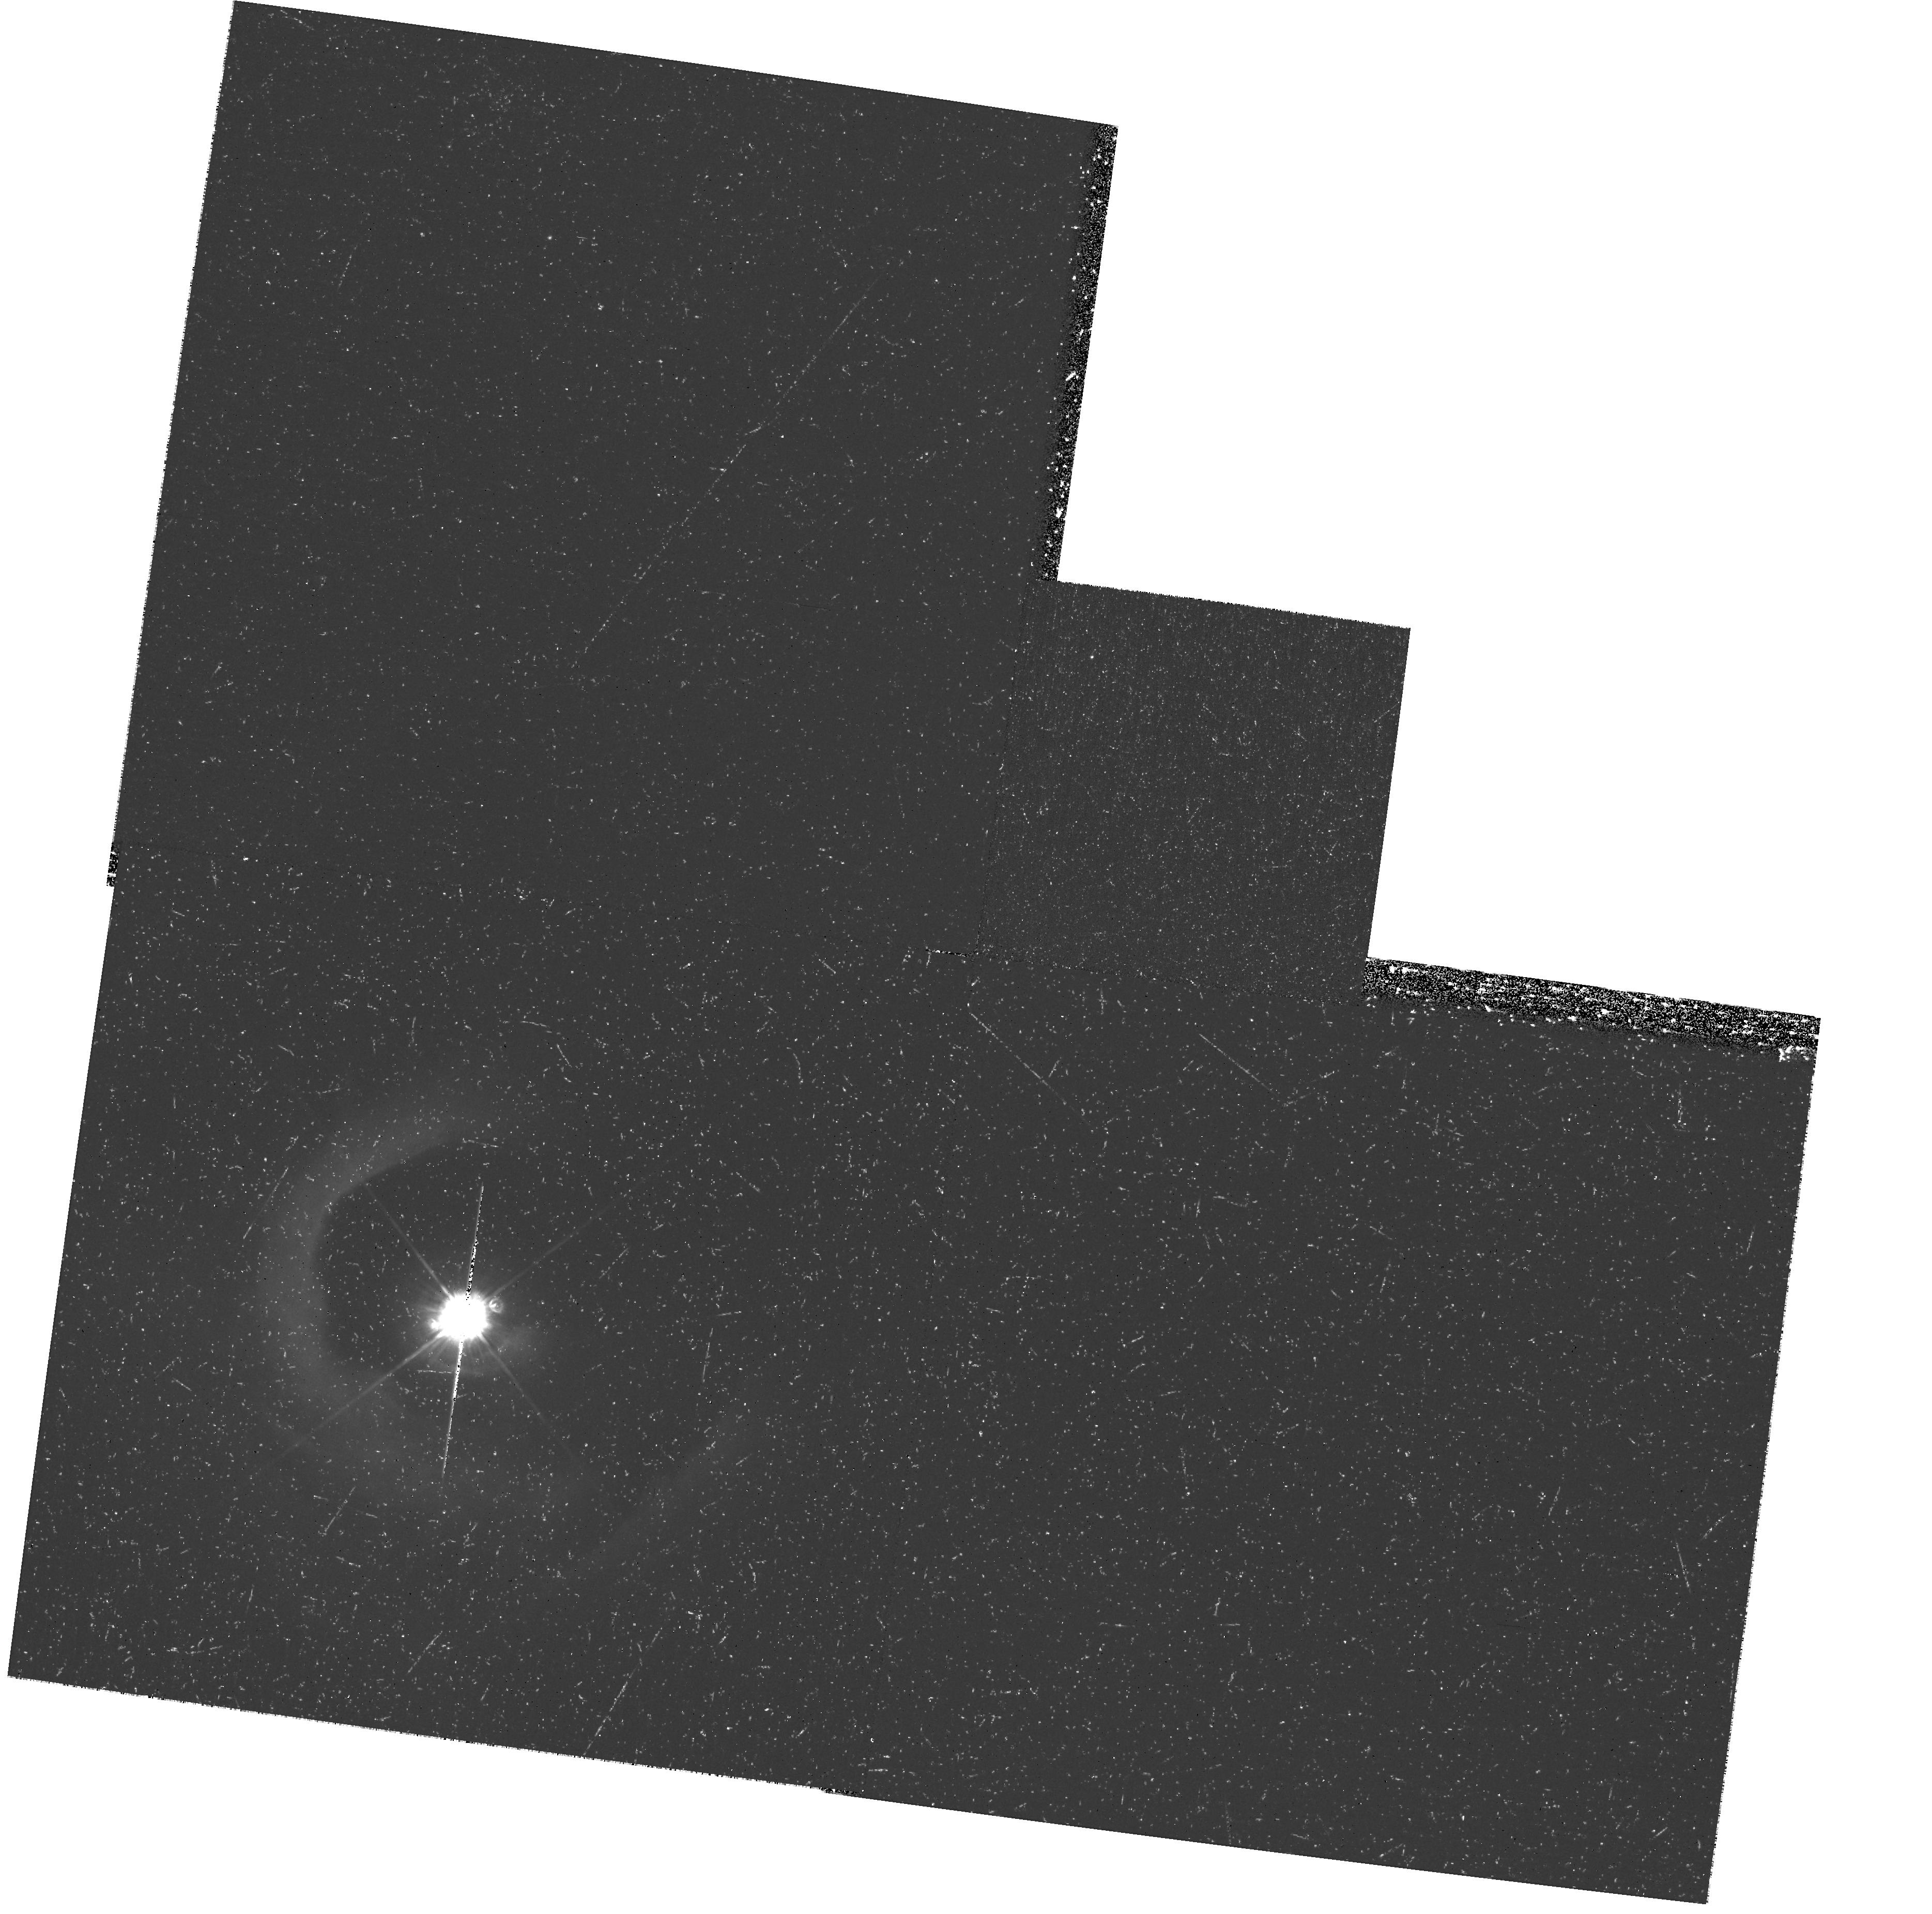
Target: V-V1331-CYG
Instrument: WFPC2/PC
Filter: F450W
Exposure: 1.3 h
Observation ID: hst_11976_01_wfpc2_pc_f450w_ubad01

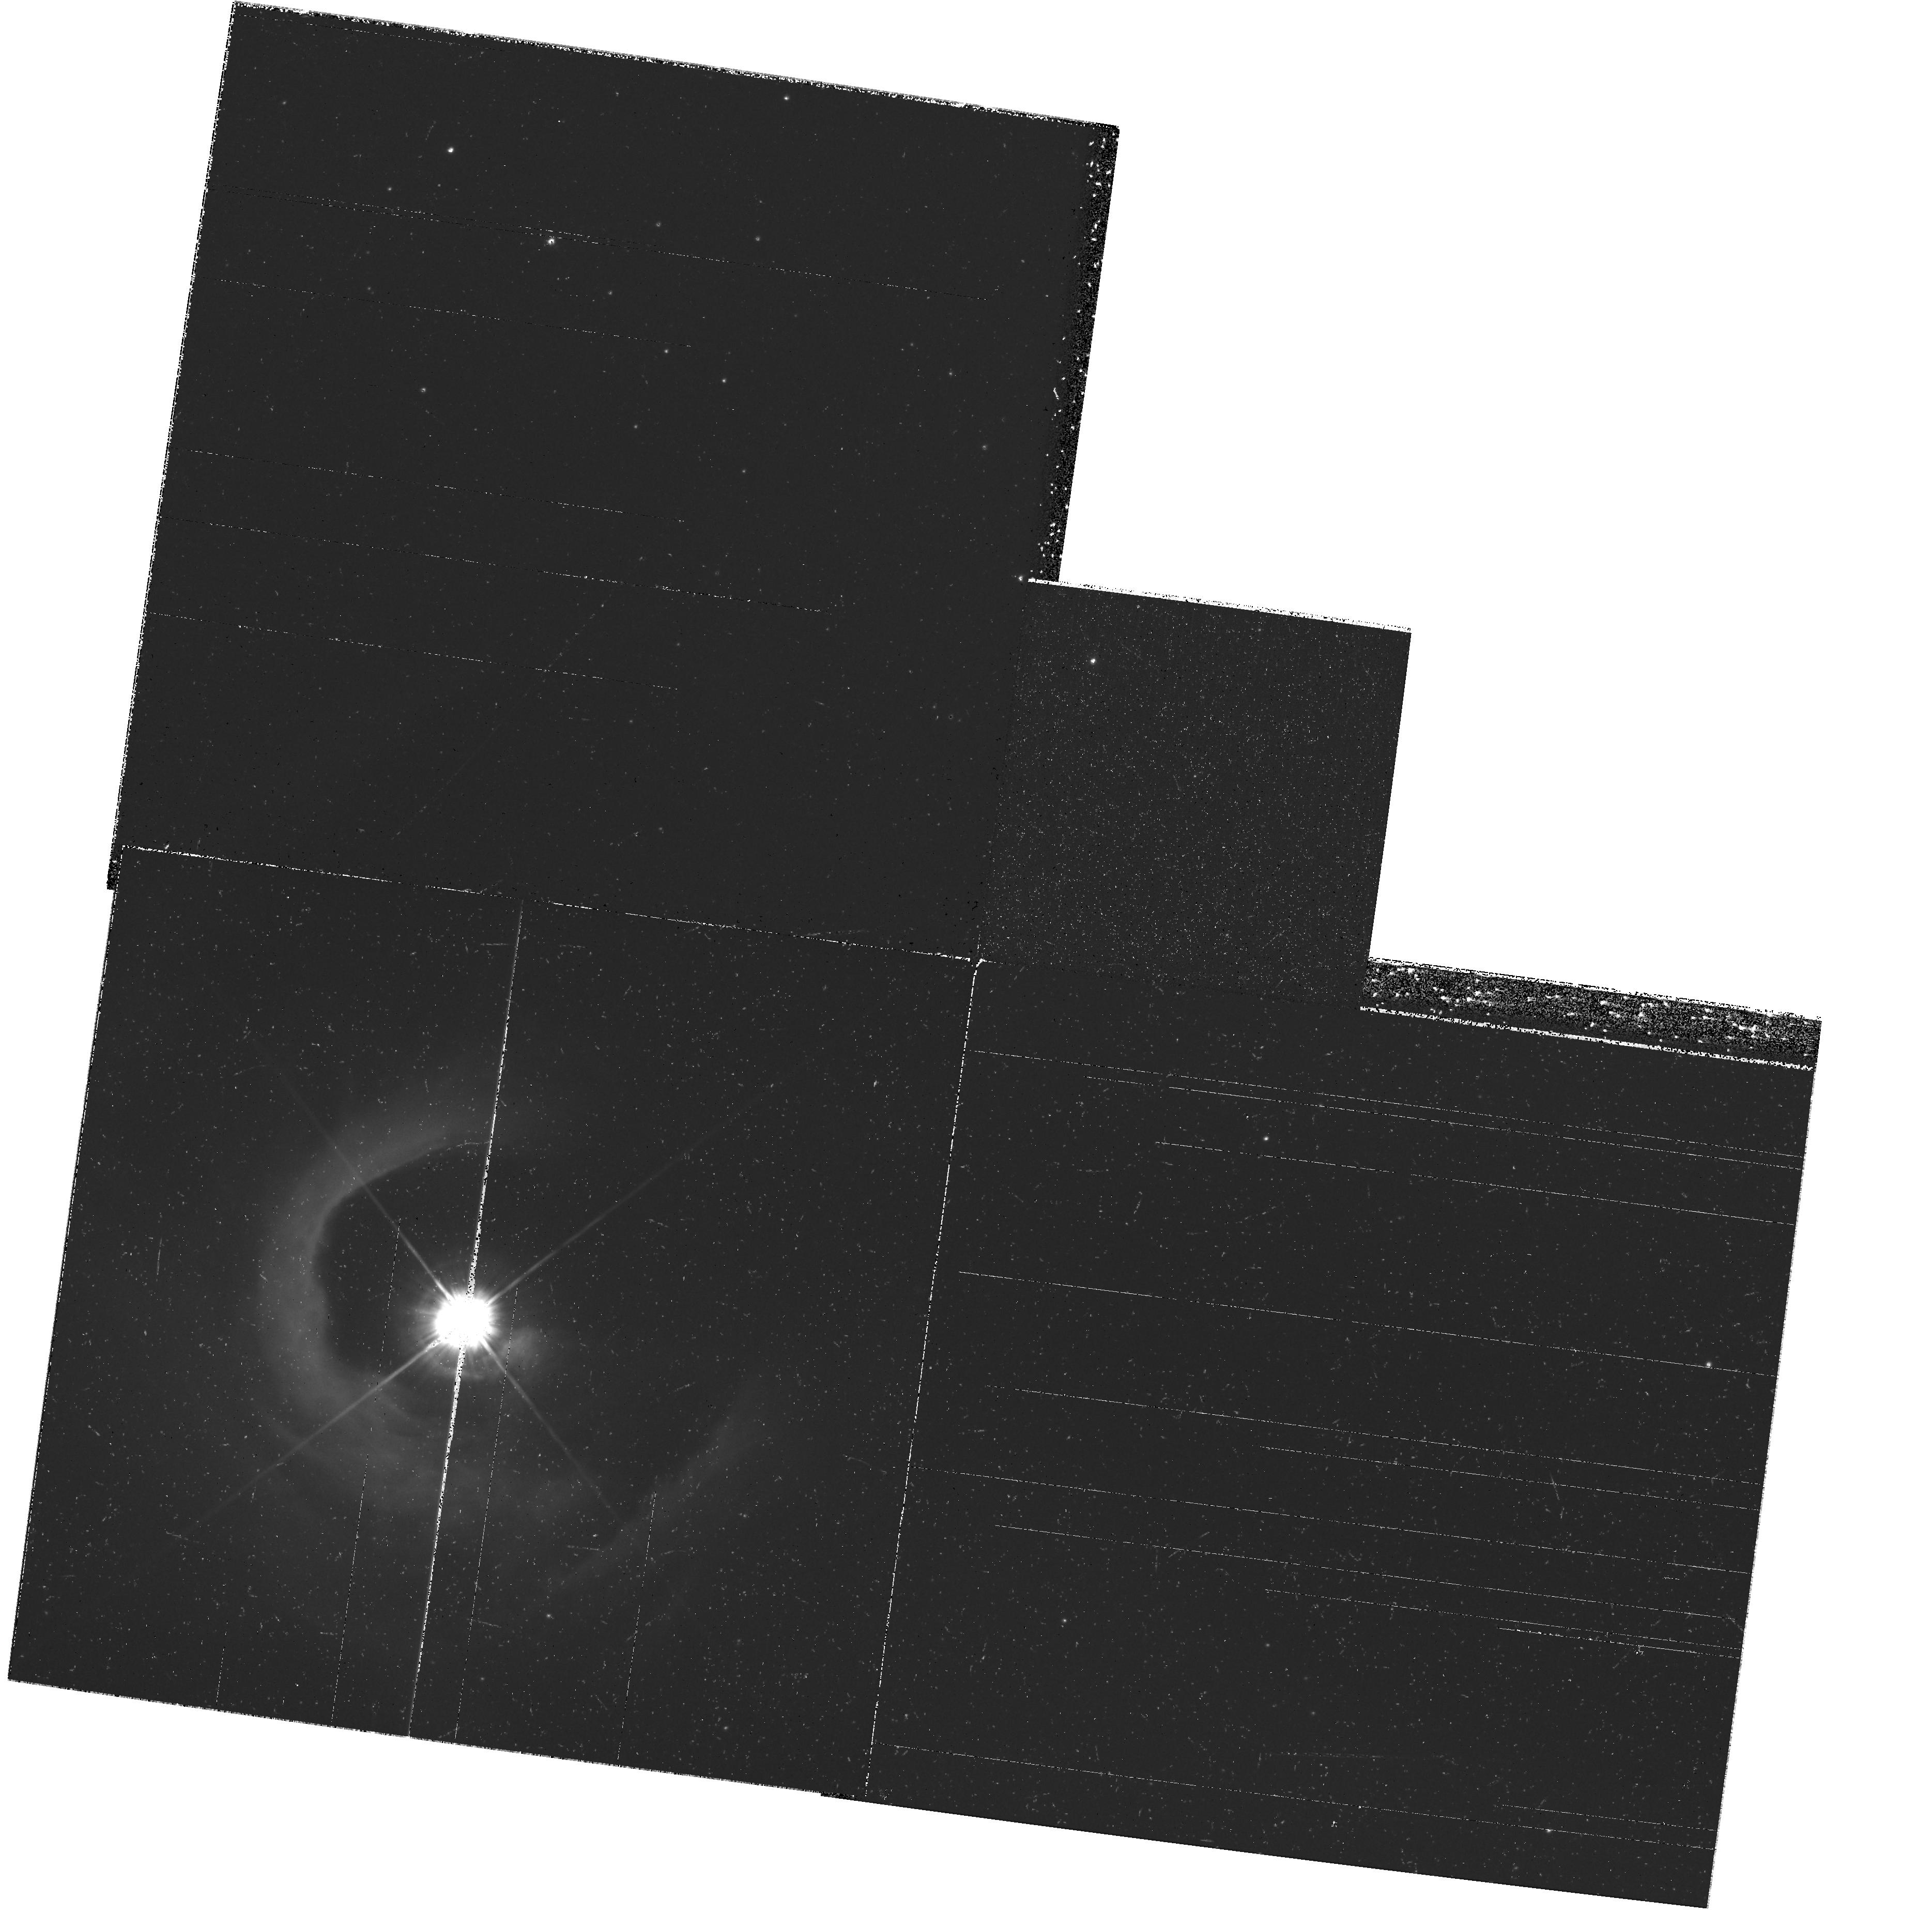
Target: V-V1331-CYG
Instrument: WFPC2/PC
Filter: F606W
Exposure: 37 min
Observation ID: hst_11976_01_wfpc2_pc_f606w_ubad01

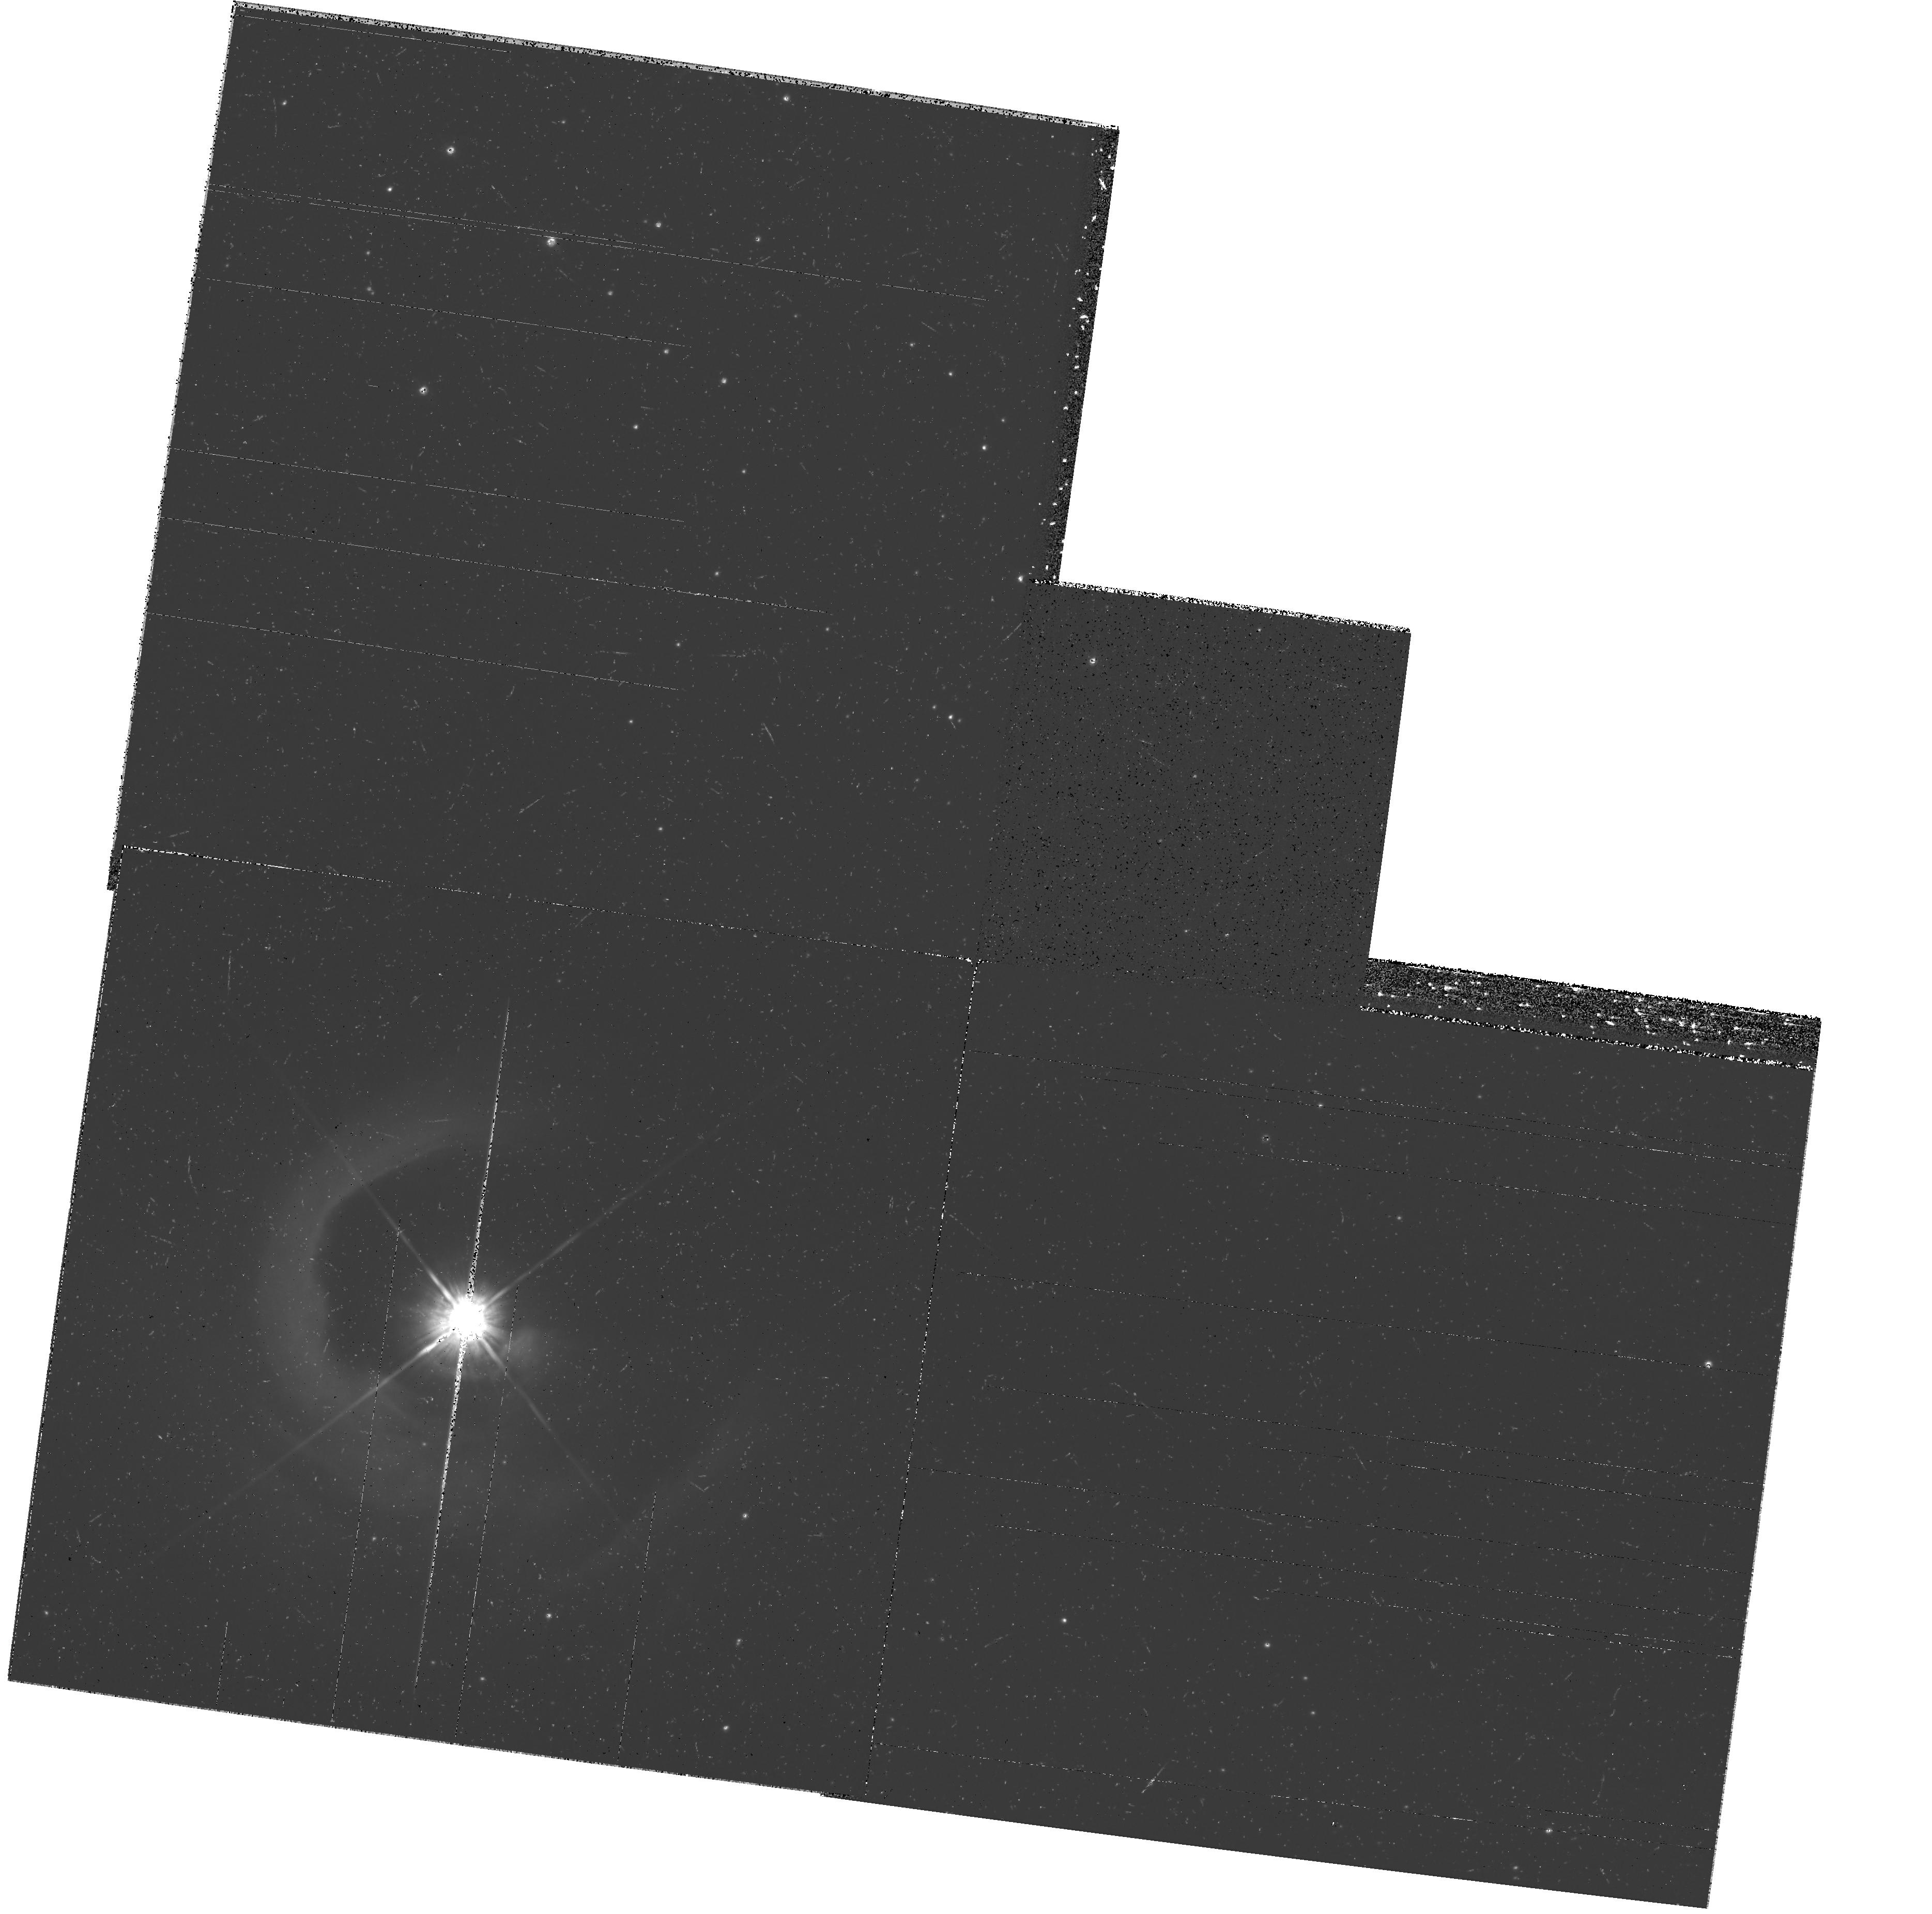
Target: V-V1331-CYG
Instrument: WFPC2/PC
Filter: F814W
Exposure: 37 min
Observation ID: hst_11976_01_wfpc2_pc_f814w_ubad01

Particle separation in and expansion of the dust arcs of the young star V1331 Cyg (PI: Stecklum, Bringfried)

HST-WFPC2 imaging of the young star V1331 Cyg revealed several dust arcs seen in scattered light which were caused by short-lived strong winds arising from FU Ori-like outbursts. Most notably the brightest outer arc is encircled by an expanding CO ring which implies that the otherwise extremely well mixed gas and dust components were separated according to particle mass. This is presumably due to the dependence of the wind ram pressure on the ratio of particle cross section and mass as well as the brief acceleration period. Thus, we suspect that a FU Ori outburst acts as a cosmic mass spectrometer. In order to verify this hypothesis, we apply for 2nd epoch imaging to reveal the color gradient across the bright dust arc which will be induced by the grain sorting. Furthermore, the current imagery will allow us to prove directly the expansion of the arc by measuring its proper motion. The proposed observations represent new diagnostics for what concerns studies of young stellar objects.